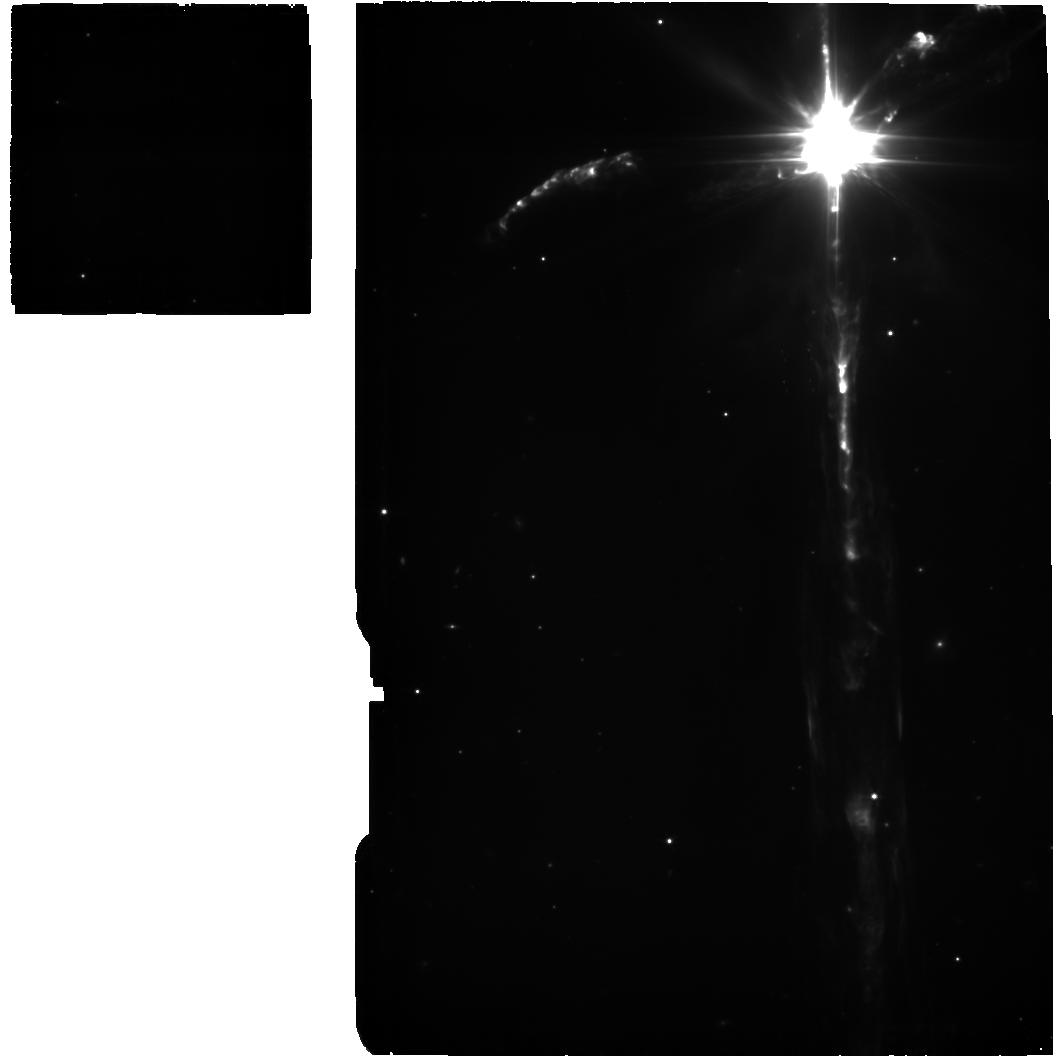
Target: BACKGROUND+CLEAN. Instrument: MIRI. Filter: F560W. Exposure: 37 min. Observation ID: jw01293-o004_t004_miri_f560w

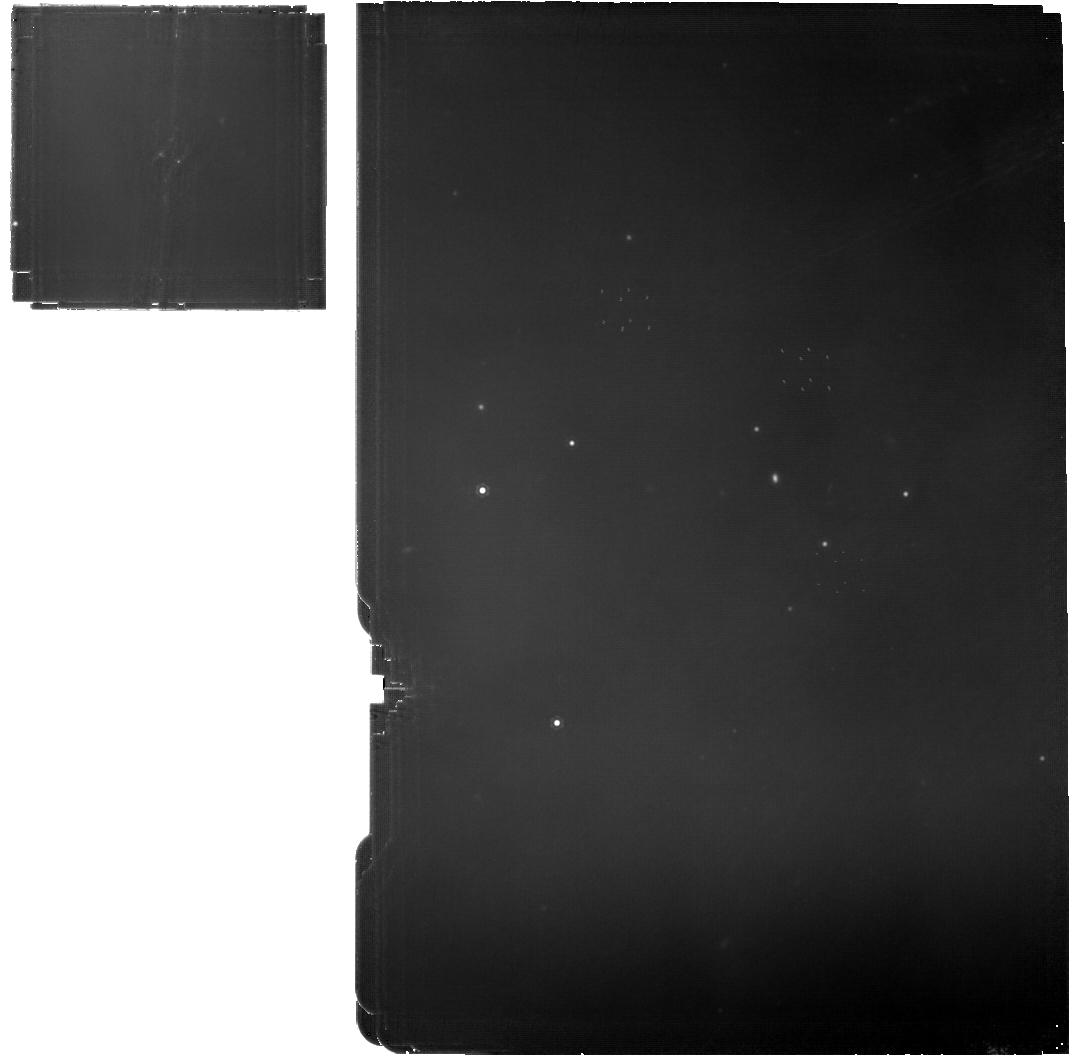
Target: HH-111-IRS. Instrument: MIRI. Filter: F1130W. Exposure: 37 min. Observation ID: jw01293-o001_t001_miri_f1130w

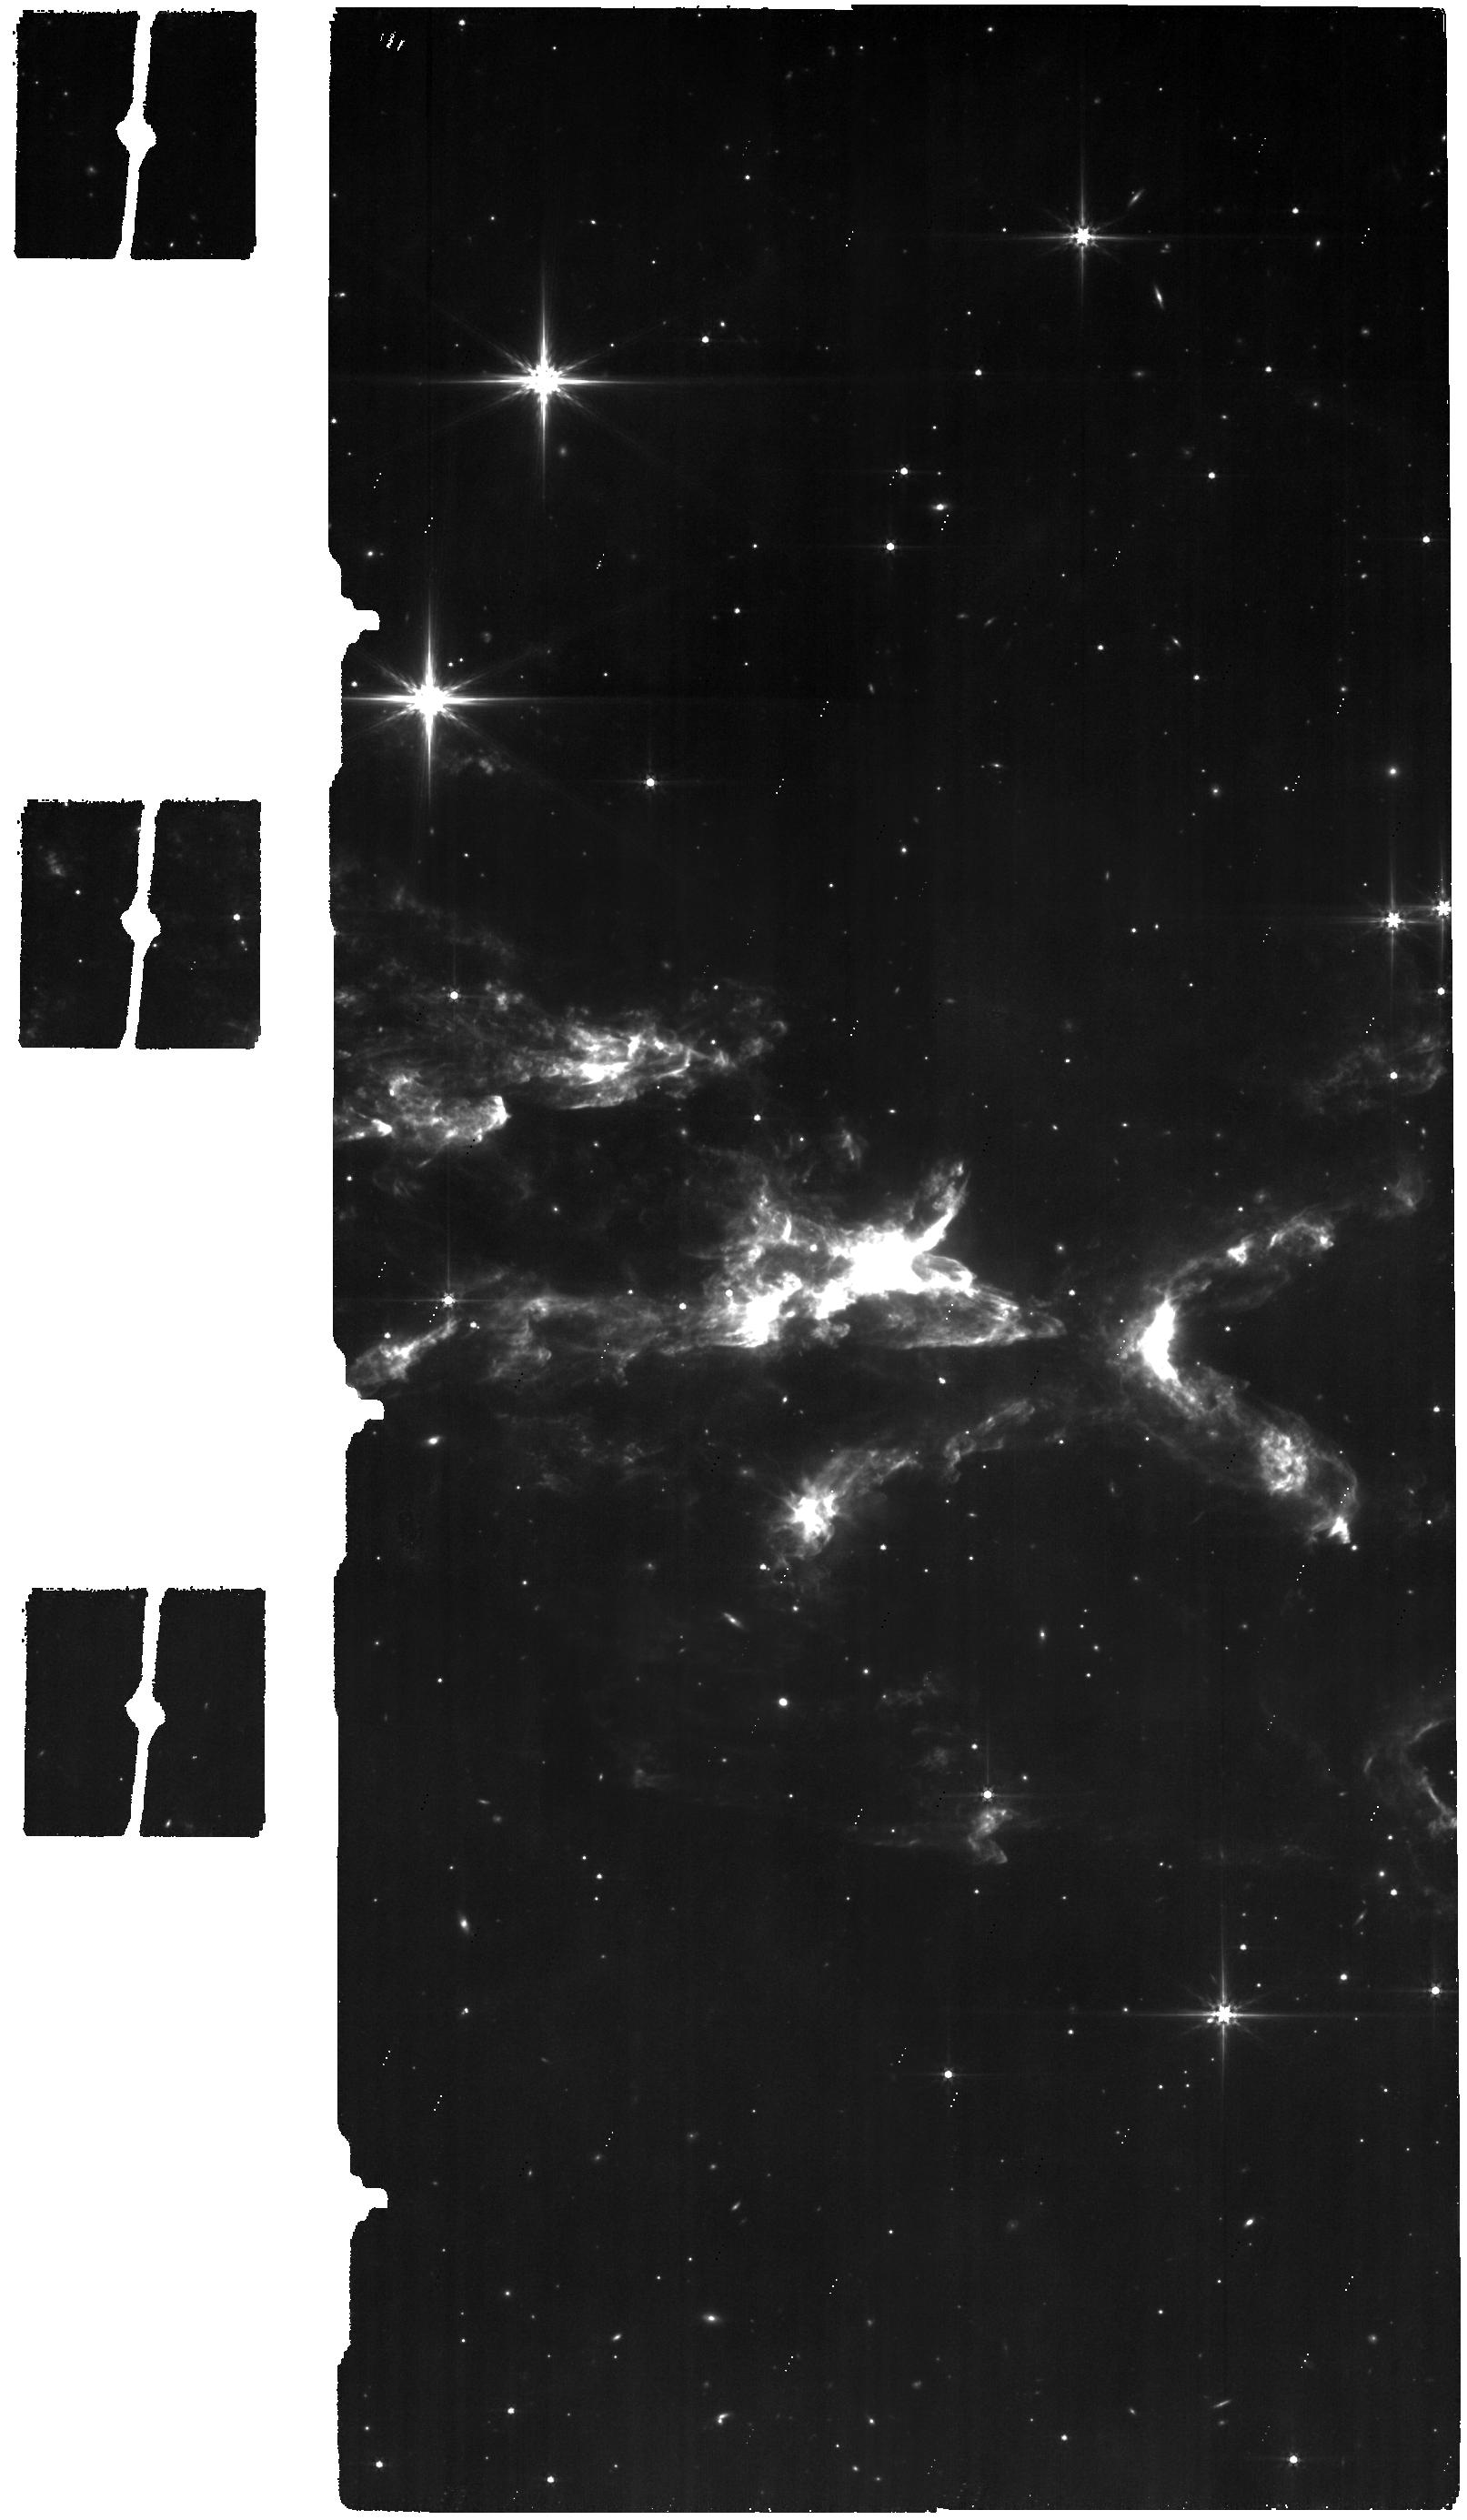
Target: HH110BOW. Instrument: MIRI. Filter: F560W. Exposure: 1.3 h. Observation ID: jw01293-o003_t003_miri_f560w

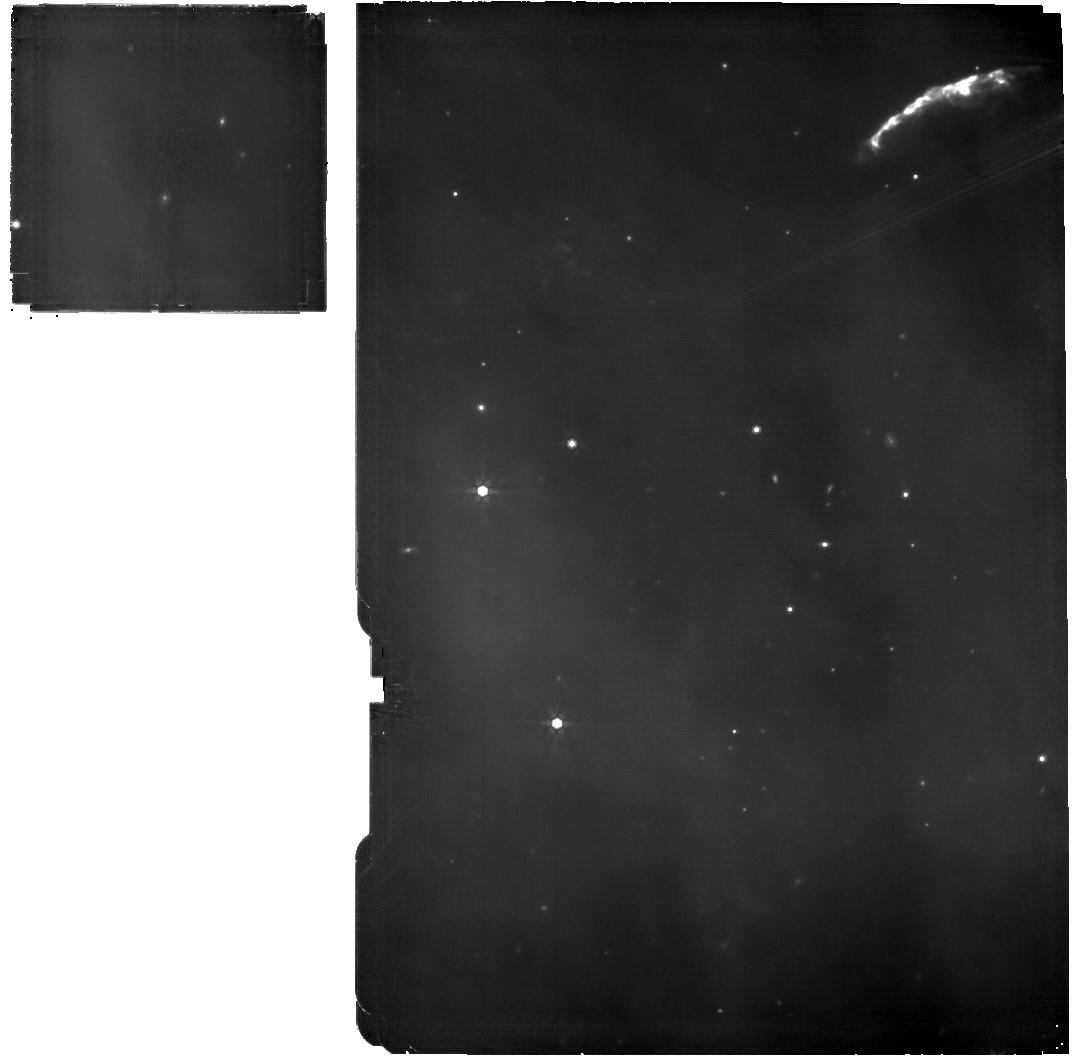
Target: HH-111-IRS. Instrument: MIRI. Filter: F770W. Exposure: 37 min. Observation ID: jw01293-o001_t001_miri_f770w

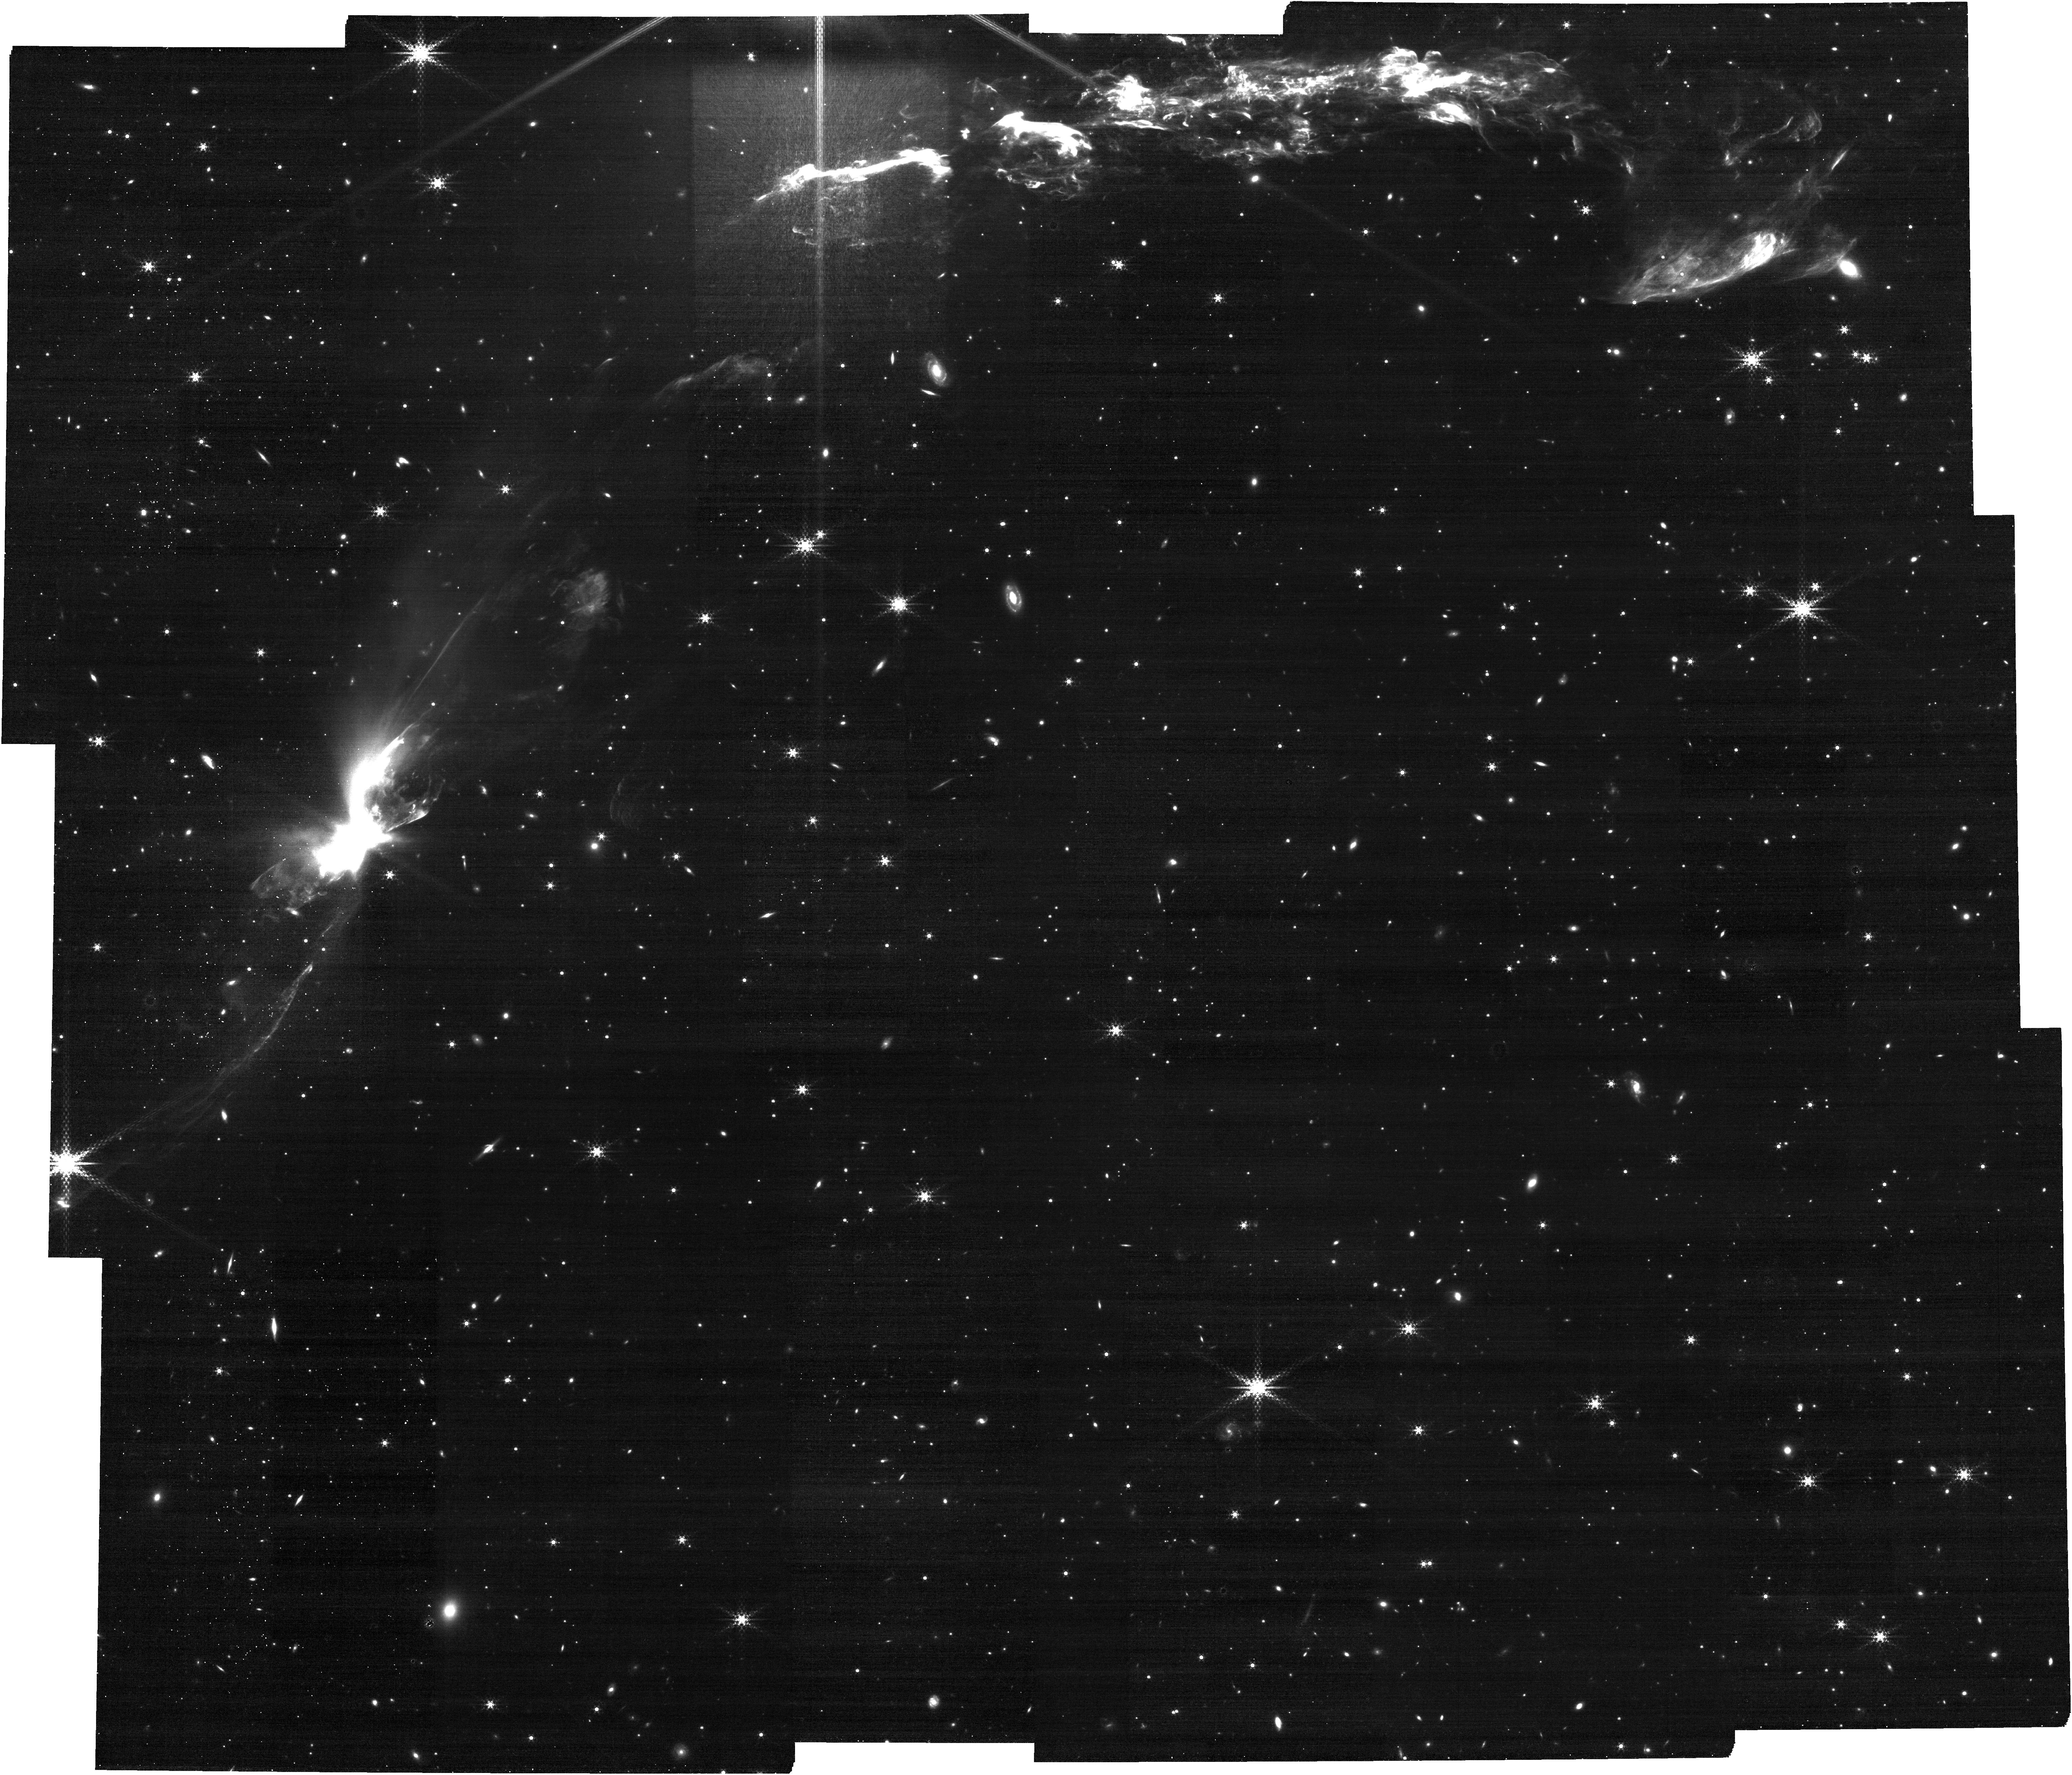
Target: HH110BOW. Instrument: NIRCAM. Filter: F460M. Exposure: 1 h. Observation ID: jw01293-o003_t003_nircam_clear-f460m

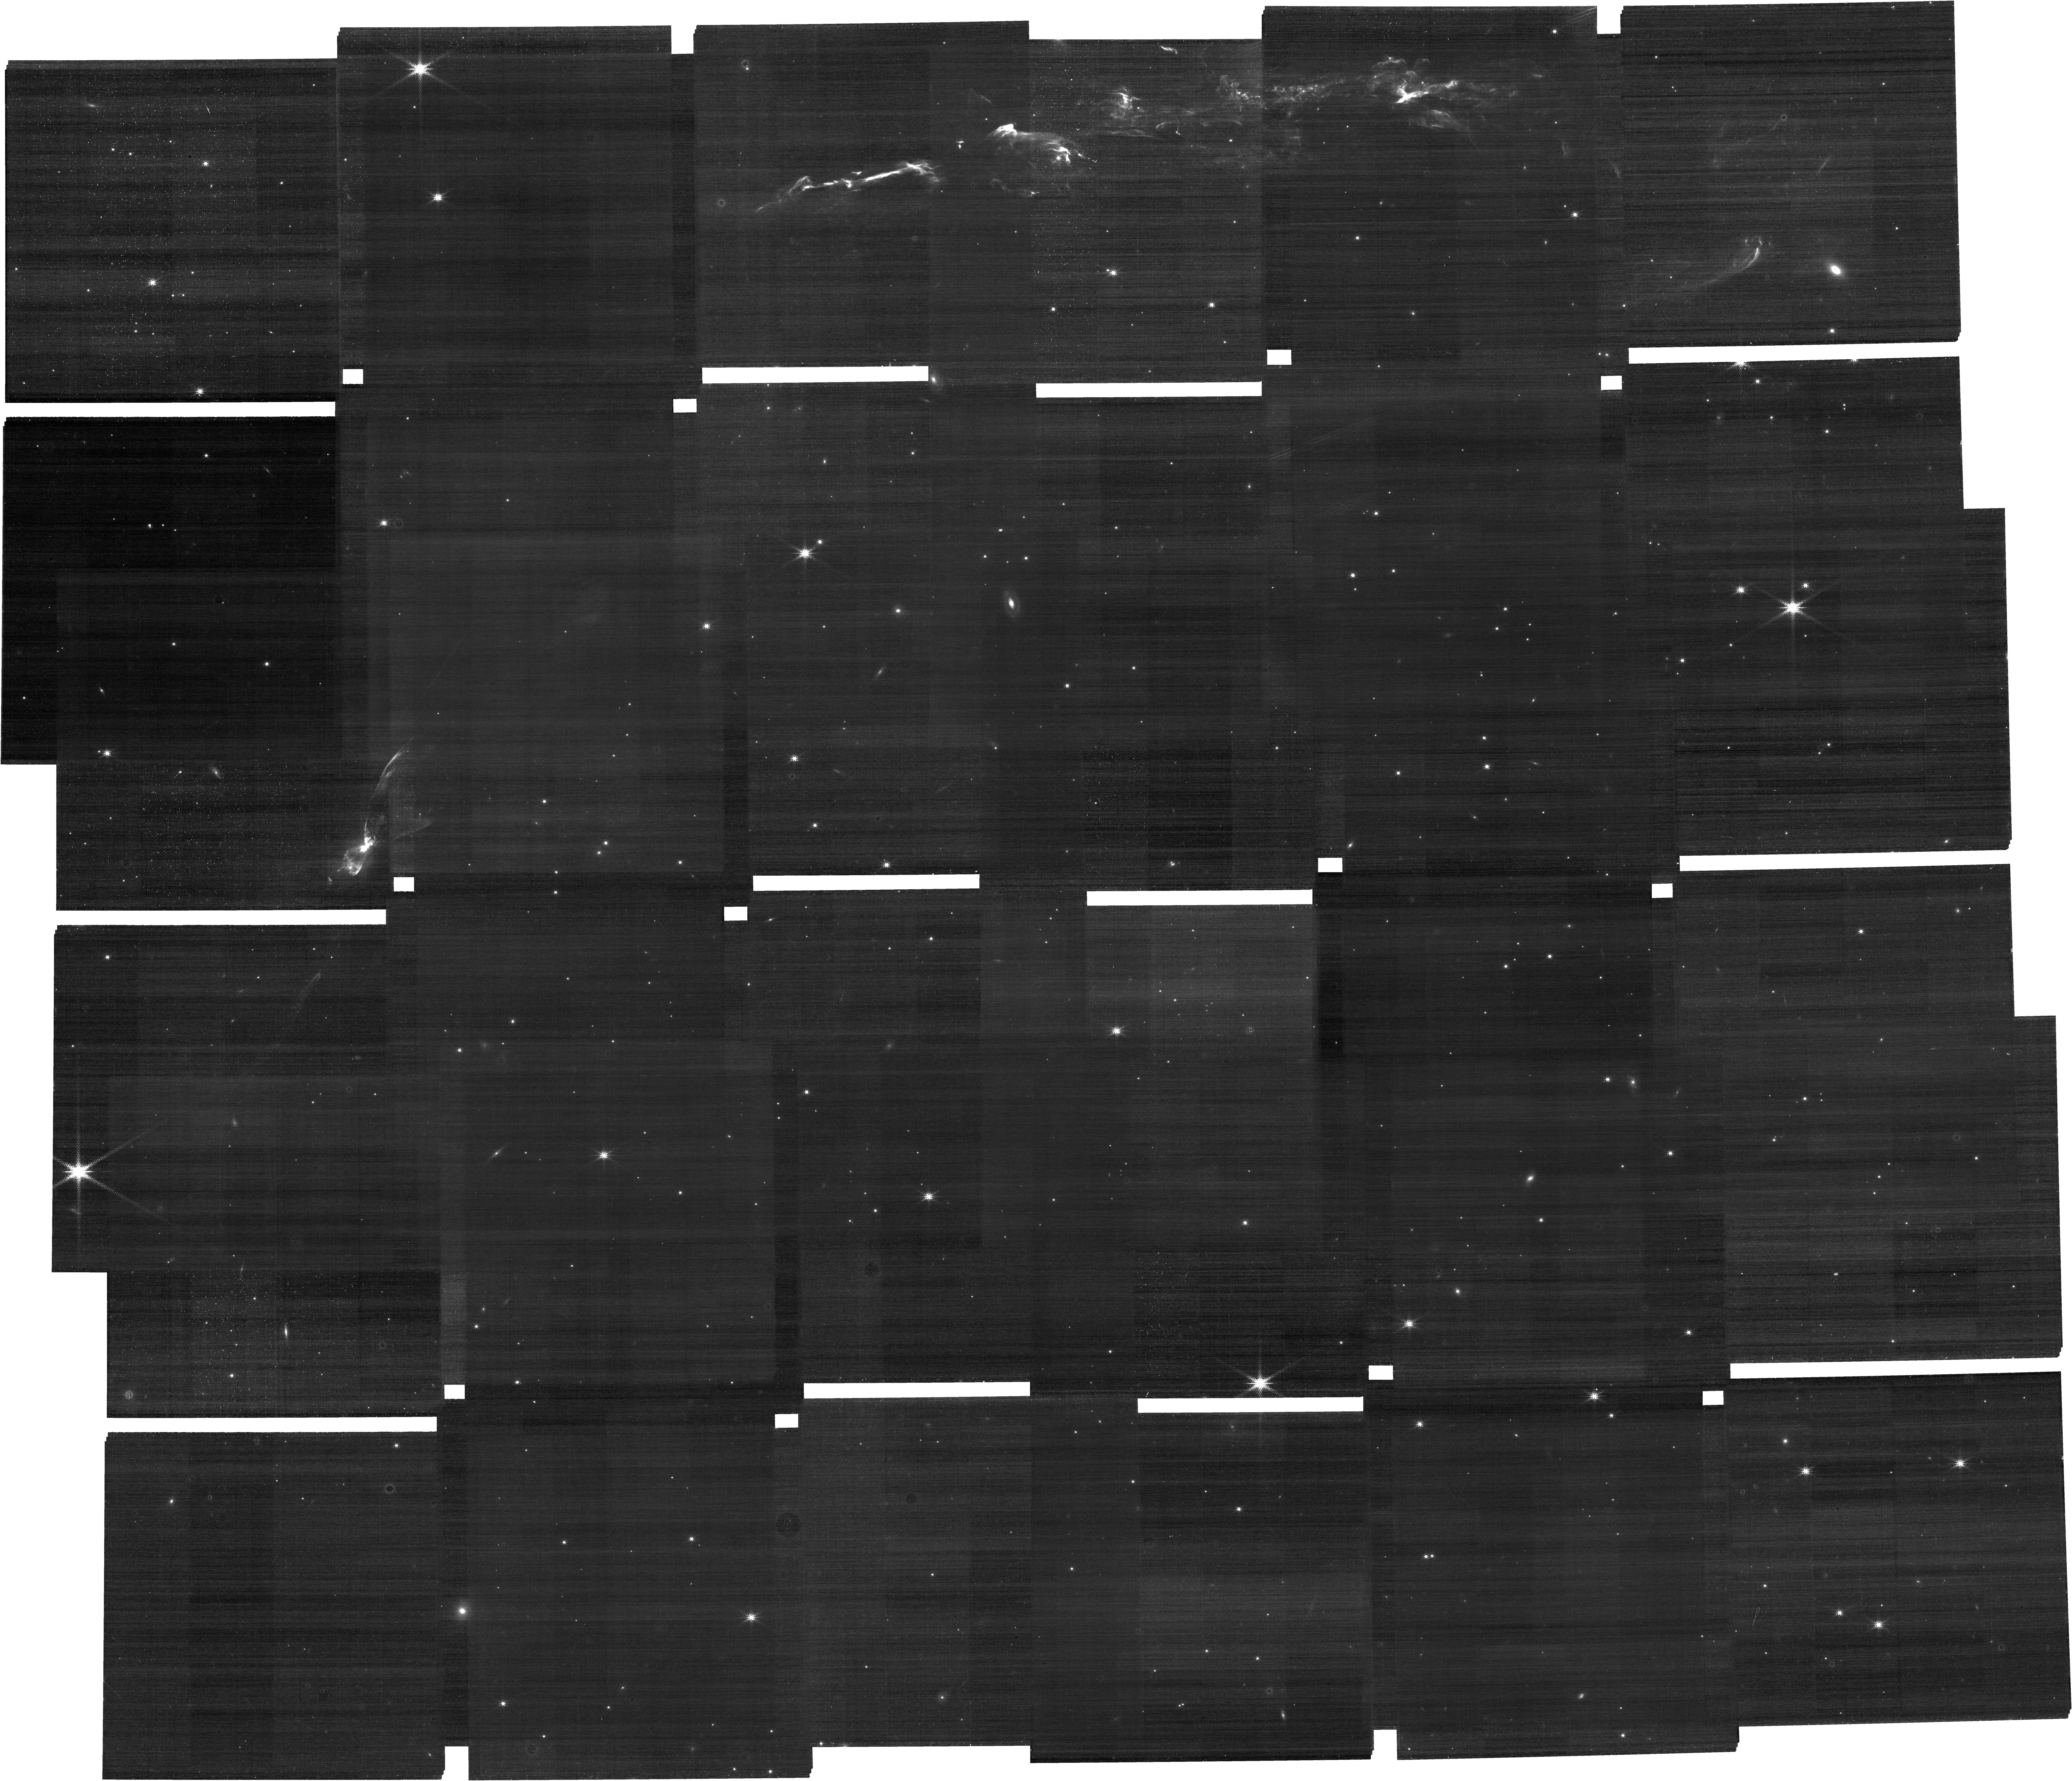
Target: HH110BOW. Instrument: NIRCAM. Filter: F212N. Exposure: 1 h. Observation ID: jw01293-o003_t003_nircam_clear-f212n

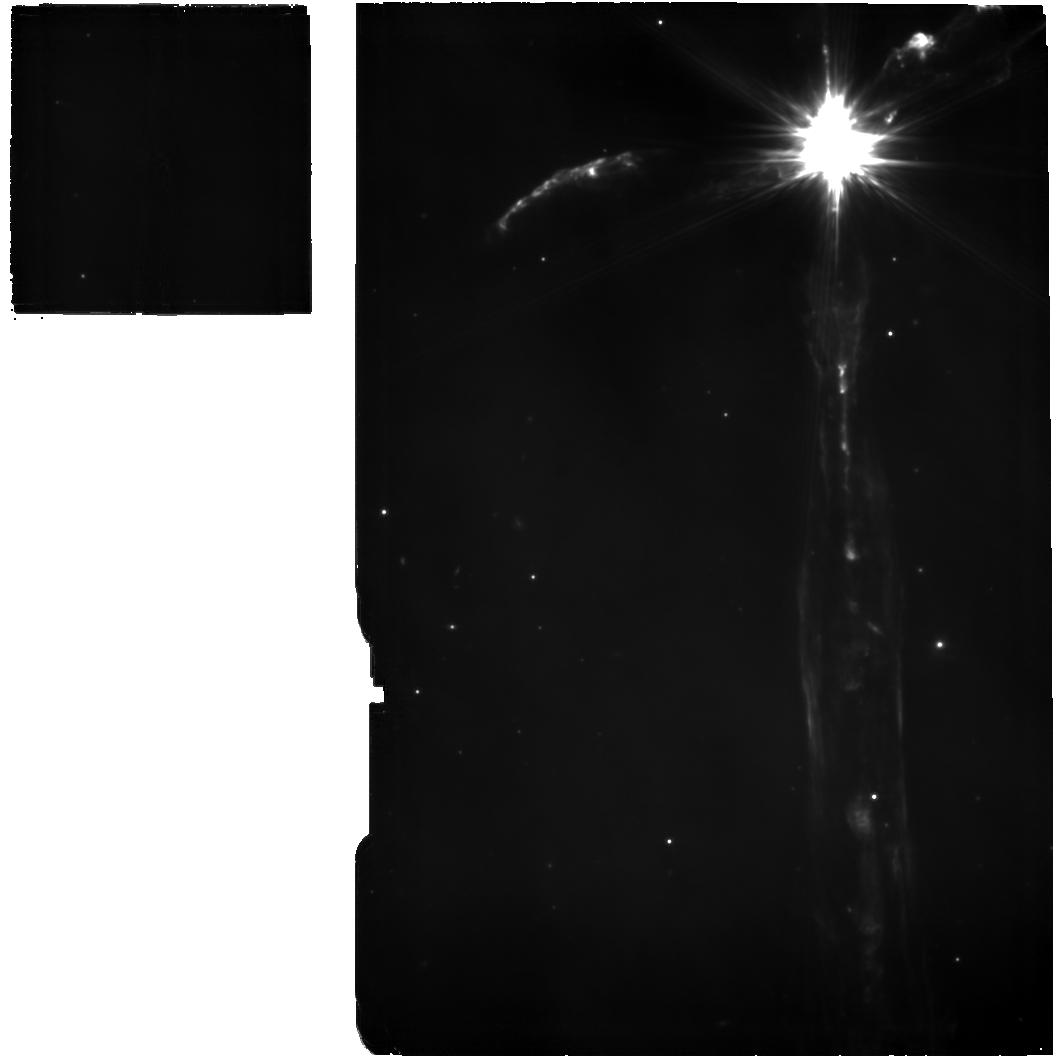
Target: BACKGROUND+CLEAN. Instrument: MIRI. Filter: F770W. Exposure: 37 min. Observation ID: jw01293-o004_t004_miri_f770w

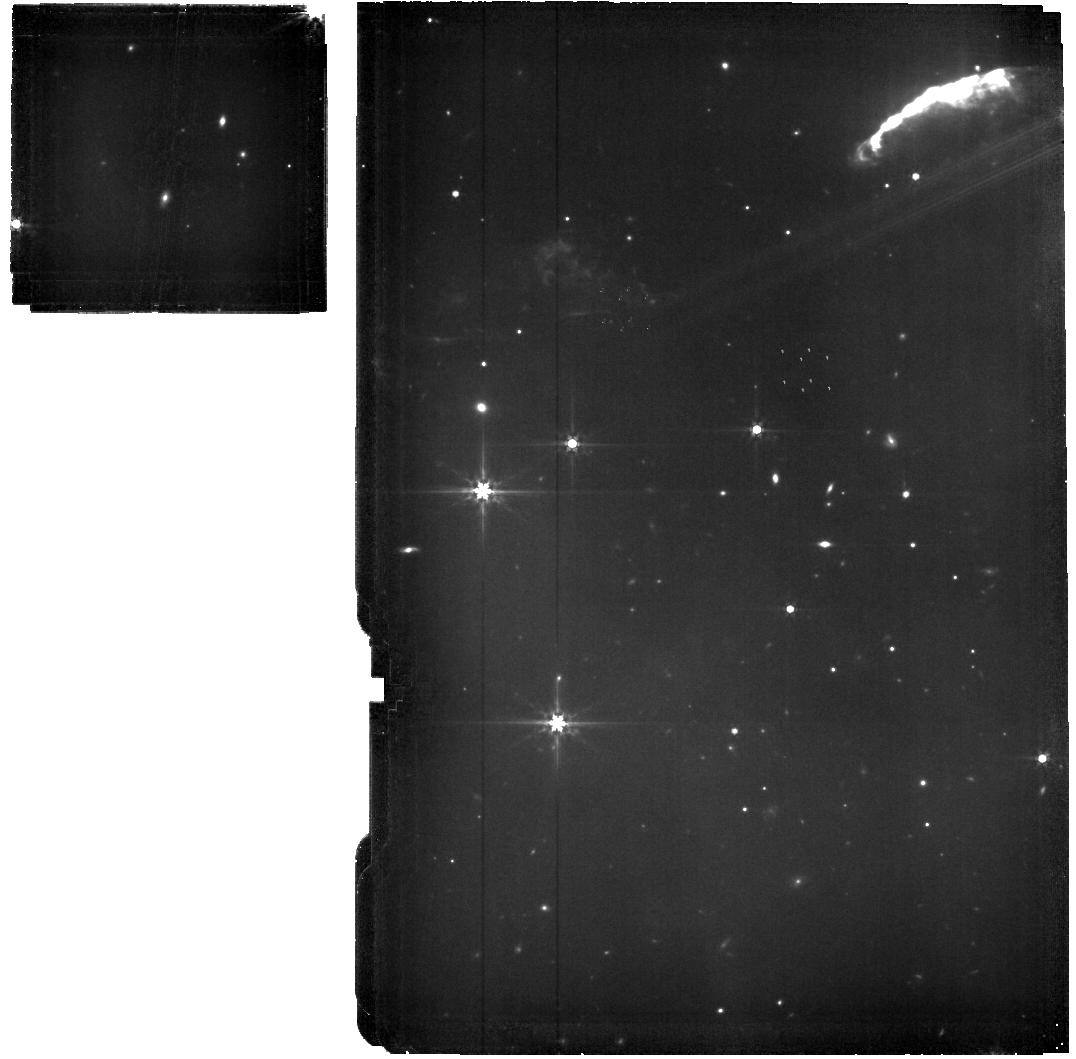
Target: HH-111-IRS. Instrument: MIRI. Filter: F560W. Exposure: 37 min. Observation ID: jw01293-o001_t001_miri_f560w

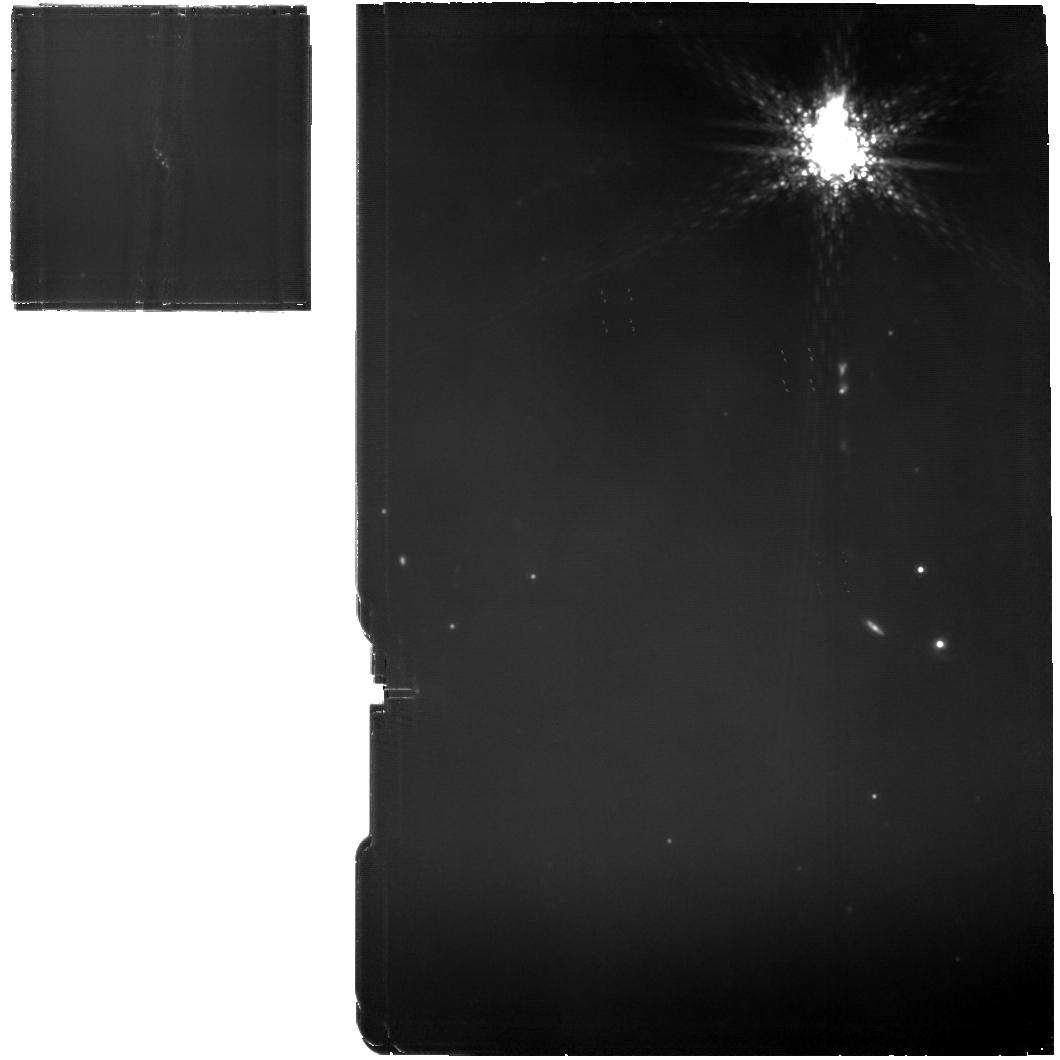
Target: BACKGROUND+CLEAN. Instrument: MIRI. Filter: F1130W. Exposure: 37 min. Observation ID: jw01293-o004_t004_miri_f1130w

Collimation zone in Proto-Stellar Jets, the Final Frontier.  MIRI MRS and Imager Simultaneous observations (PI: Noriega-Crespo, Alberto)

Proto-stellar jets arising from young stellar objects (YSOs) have been studied in exquisite detail over the past 50 years. We understand in depth their emission mechanism, their interaction with the Interstellar medium and the role that they play in the formation of low/intermediate mass proto-stars. We do have reasonable models of the launching mechanisms that are "propelling" these highly collimated outflows, however the observational evidence to test the models is quite scarce, due in grand part that the star formation process takes place at high optical depths (>30mag), and we have lacked the of the sub-arcsecond angular resolution that is needed at wavelengths longer than 5micron [something that interferometric observatories like ALMA are currently addressing]. A second issue has been 'saturation', since most of the sources driving the jets can be quite bright at infrared wavelengths, and studying the morphology & physics of the emitting central region (few AUs) has been extremely challenging. I believe that understanding observationally the collimation of proto-stellar jets, in the frame of physics of the formation of low mass stars, is one of the "final frontiers" to be reached in this field. In this program I will carry out high signal-to-noise observations with MIRI MRS of one outflow jet source (originally identified as "Class 0/I") detected by Spitzer IRAC at 5.8 & 8 micron) to study the kinematics of their extended emission as close as possible to the source and analyze the excited emission of the atomic/ionic/molecular gas. The source I selected is HH111-IRS in the L1617 cloud in Orion (~400pc away). Note on October 15, 2021: The observations have been modified as to reduce the data volume and remove the 'lower threshold warning". The background observations are using SLOWR1, and so some of the Prime target Imager observations. In the process the allocated time has increased by 1.2% from 10.50hr allocated to 10.63hr. Note on February 24, 2022: Co-Is have been added. Note added onn Nov 17, 2022: I have updated the position of the background, changed the exposure of both on-target & background to match each other. I reduced the on-target 10% and increase background to match both. I have also removed the "Sequence Observation 1, Non-interruptible', since is no necessary and allows for more flexibility in the schedule Theres is a slight increase on the Allocate Time. The current allocation time is 10.70hr, the updated proposal would be 11.22hr that correspond to a 5% increase and my understanding is that DOES NOT need to be sent TTRB I have also modified the order from SHORT to LONG to the desire LONG to SHORT to be able to deal with the MRS friction.